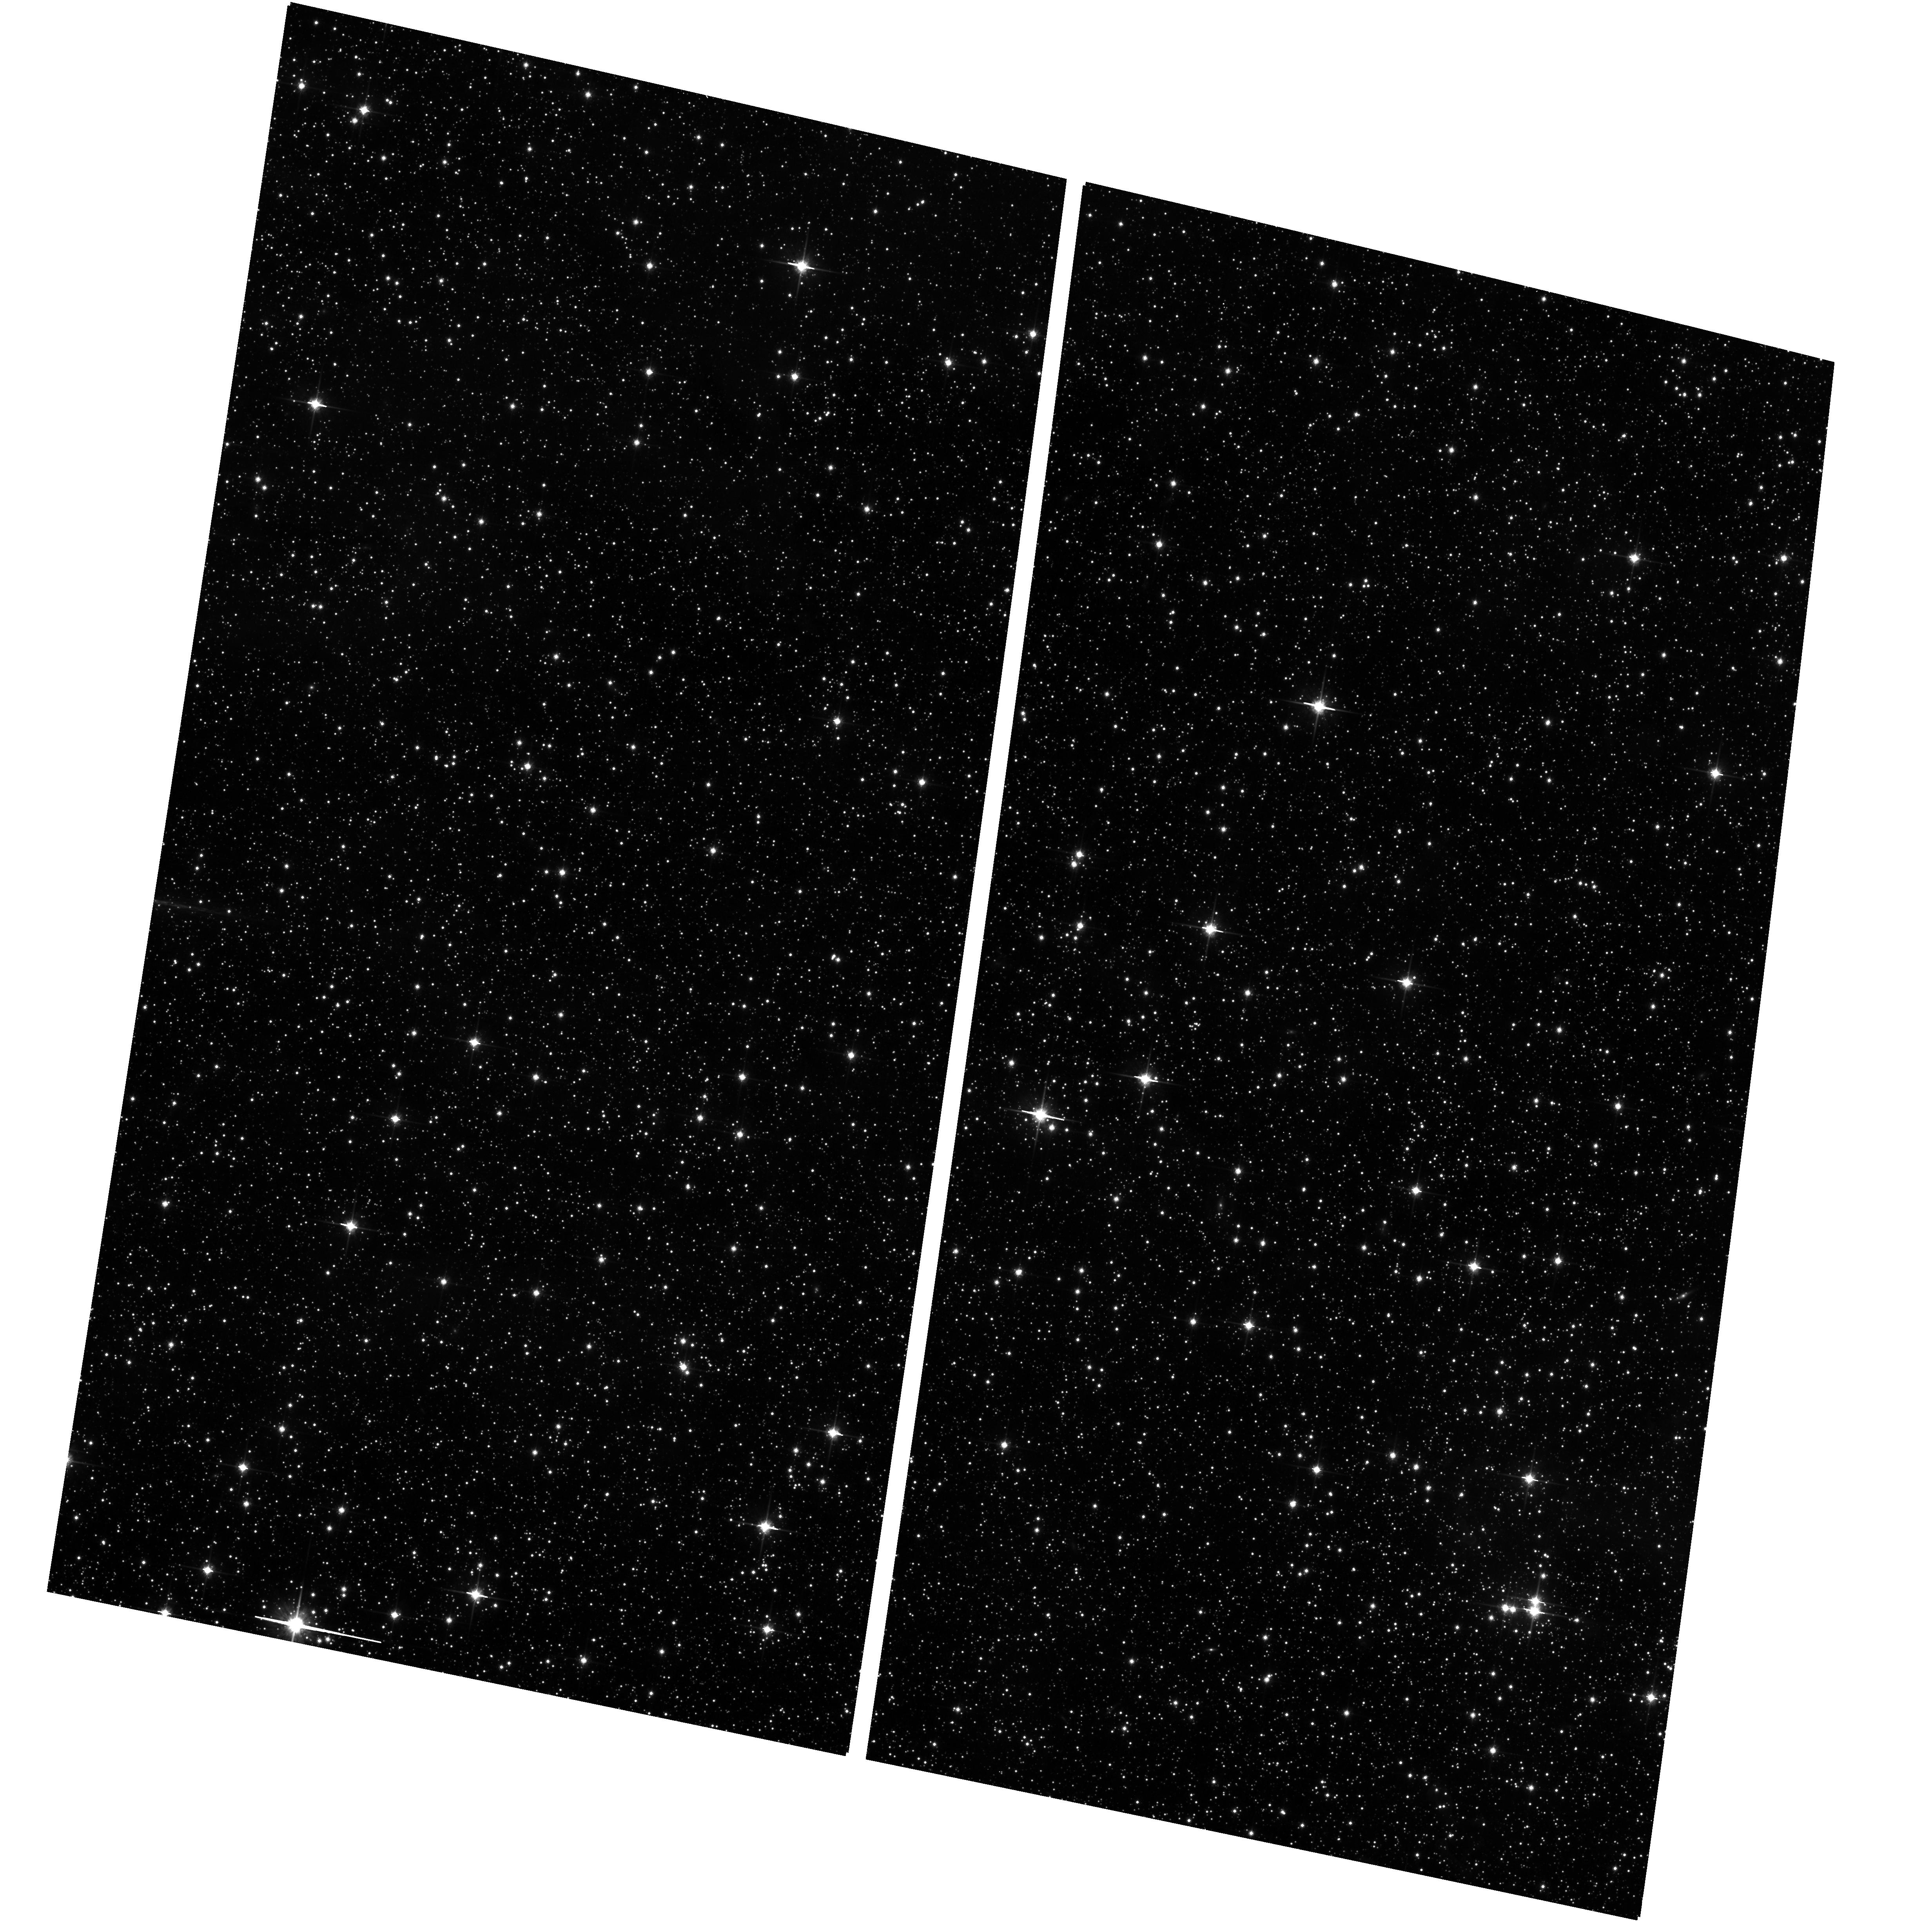
Target: OFF-POINT. Instrument: ACS/WFC. Filter: F814W. Exposure: 21 min. Observation ID: hst_13292_a5_acs_wfc_f814w_jcbna5

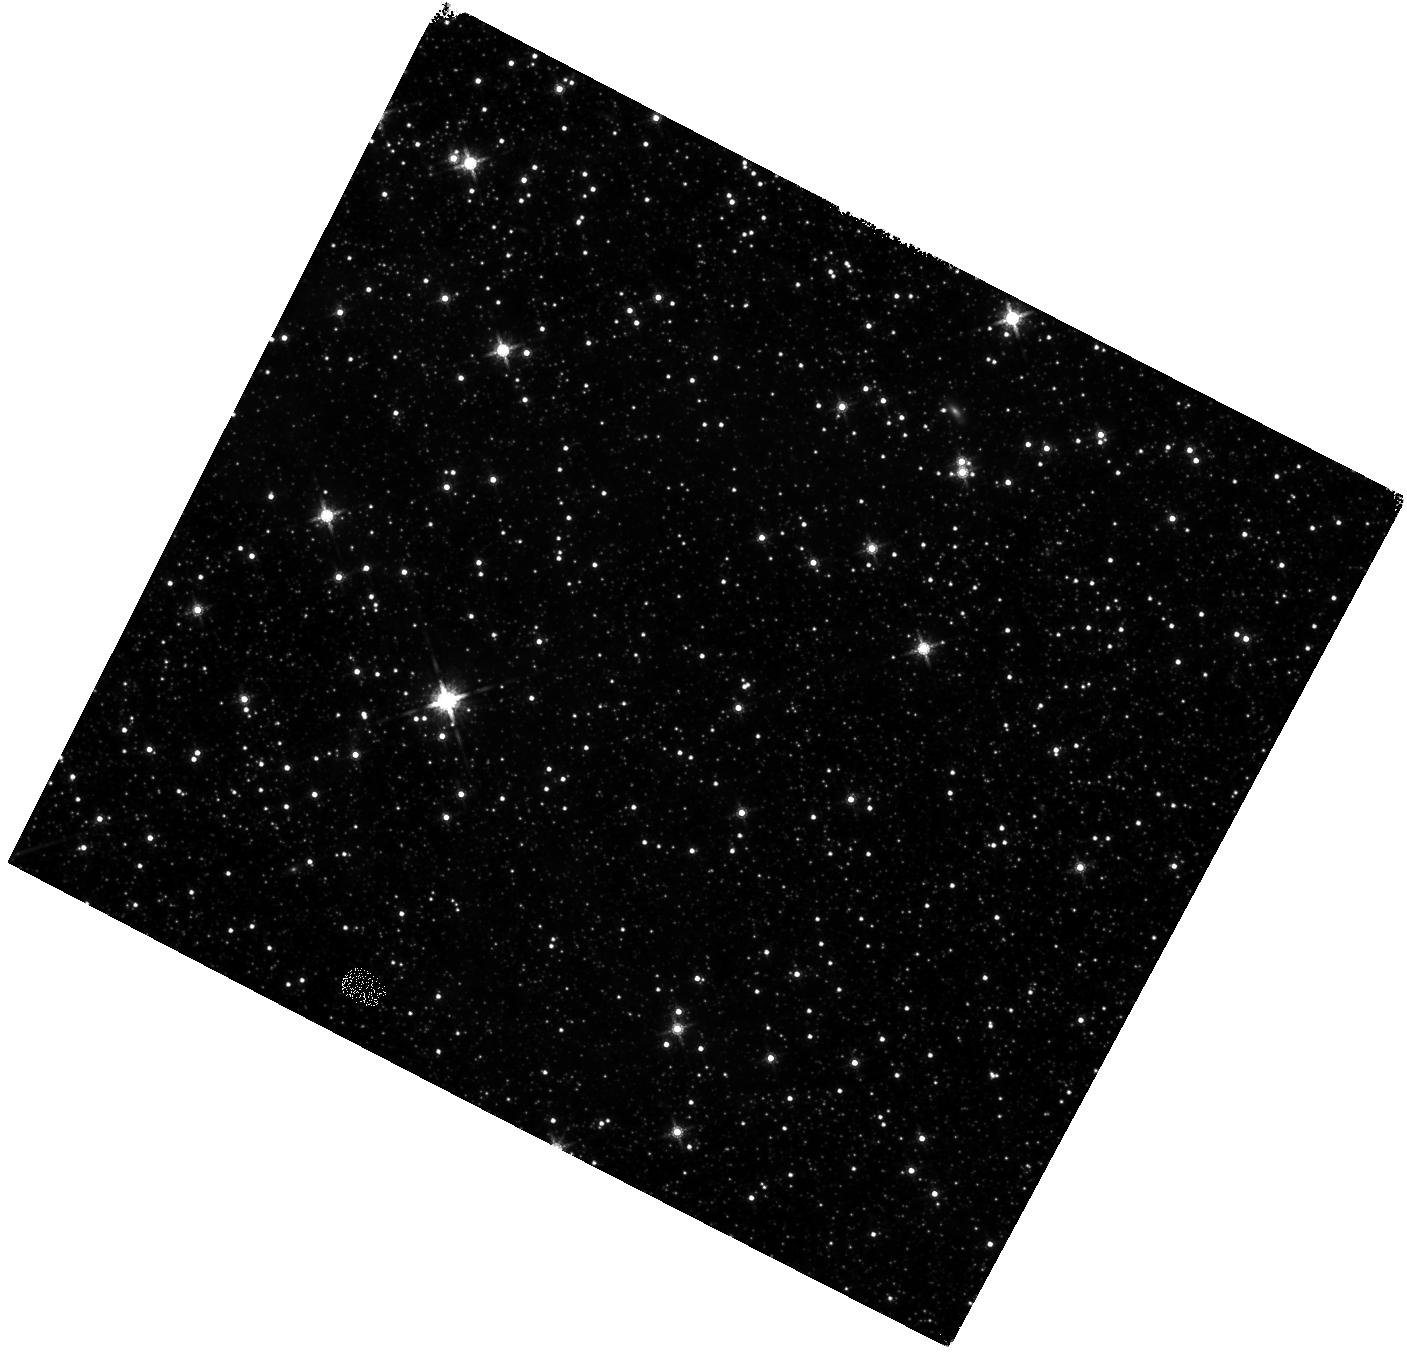
Target: N159-S. Instrument: WFC3/IR. Filter: F160W. Exposure: 25 min. Observation ID: hst_13292_a8_wfc3_ir_f160w_icbna8

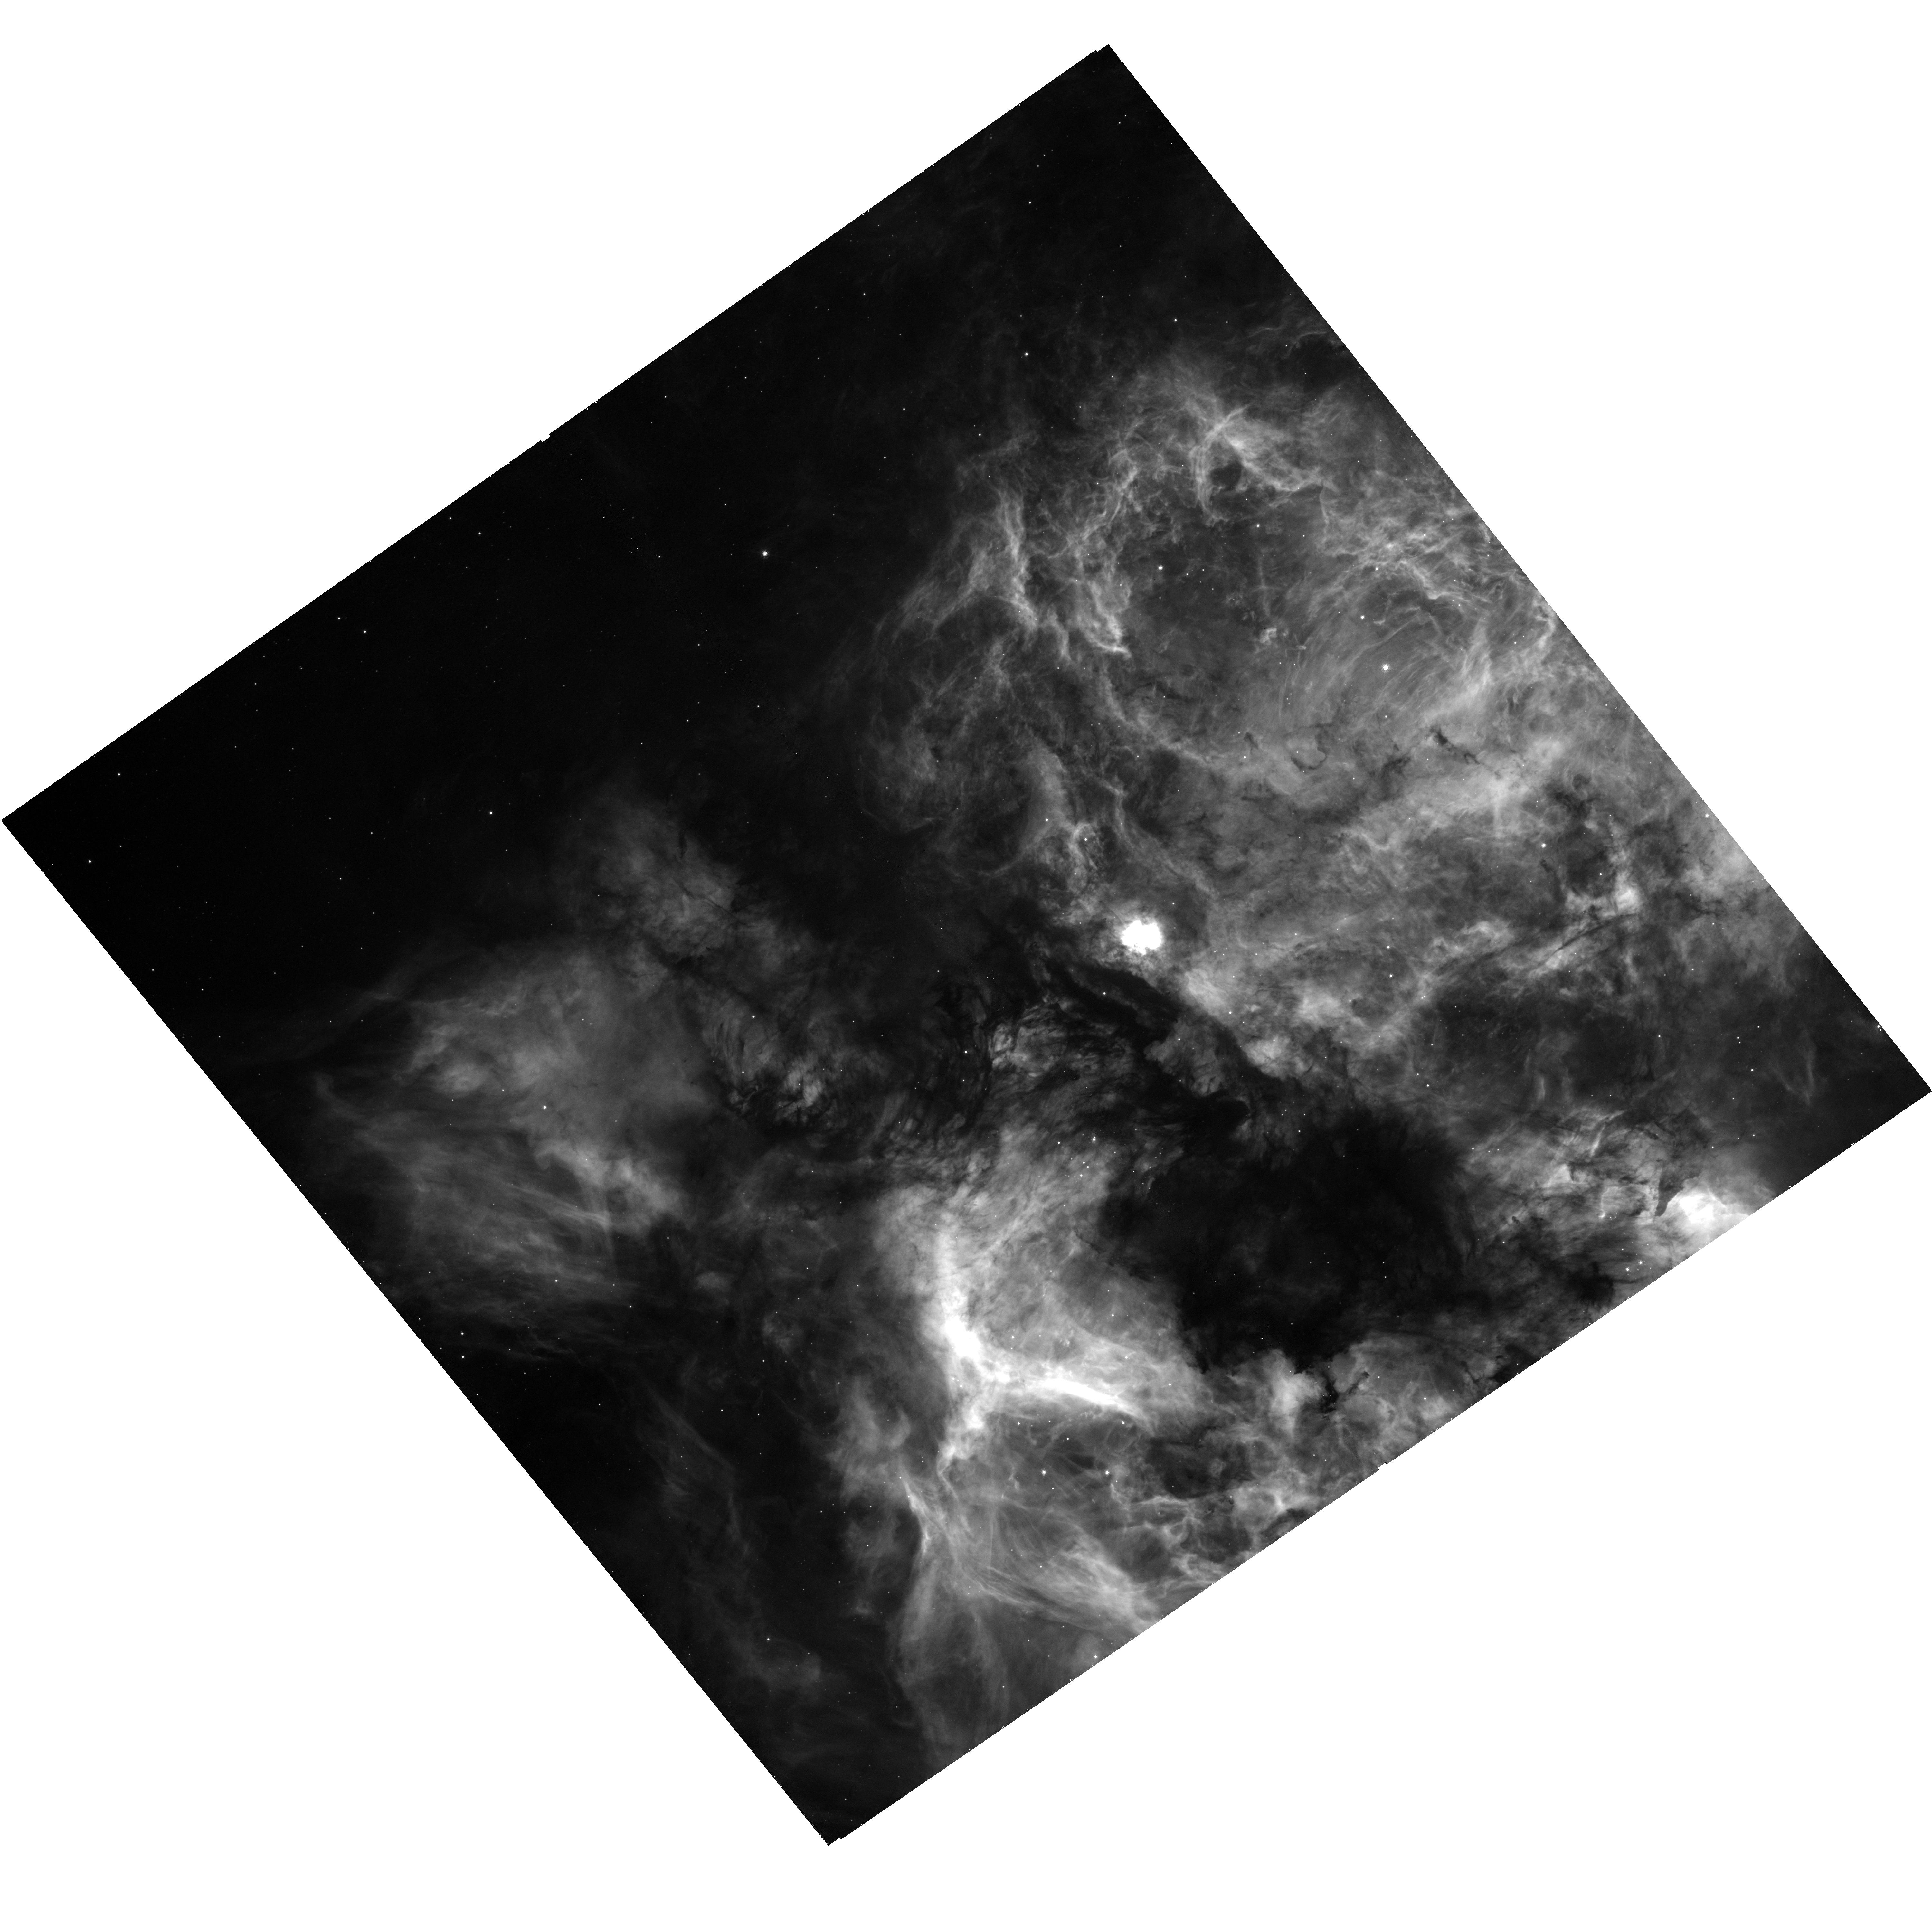
Target: N159-E. Instrument: WFC3/UVIS. Filter: F656N. Exposure: 46 min. Observation ID: hst_13292_05_wfc3_uvis_f656n_icbn05

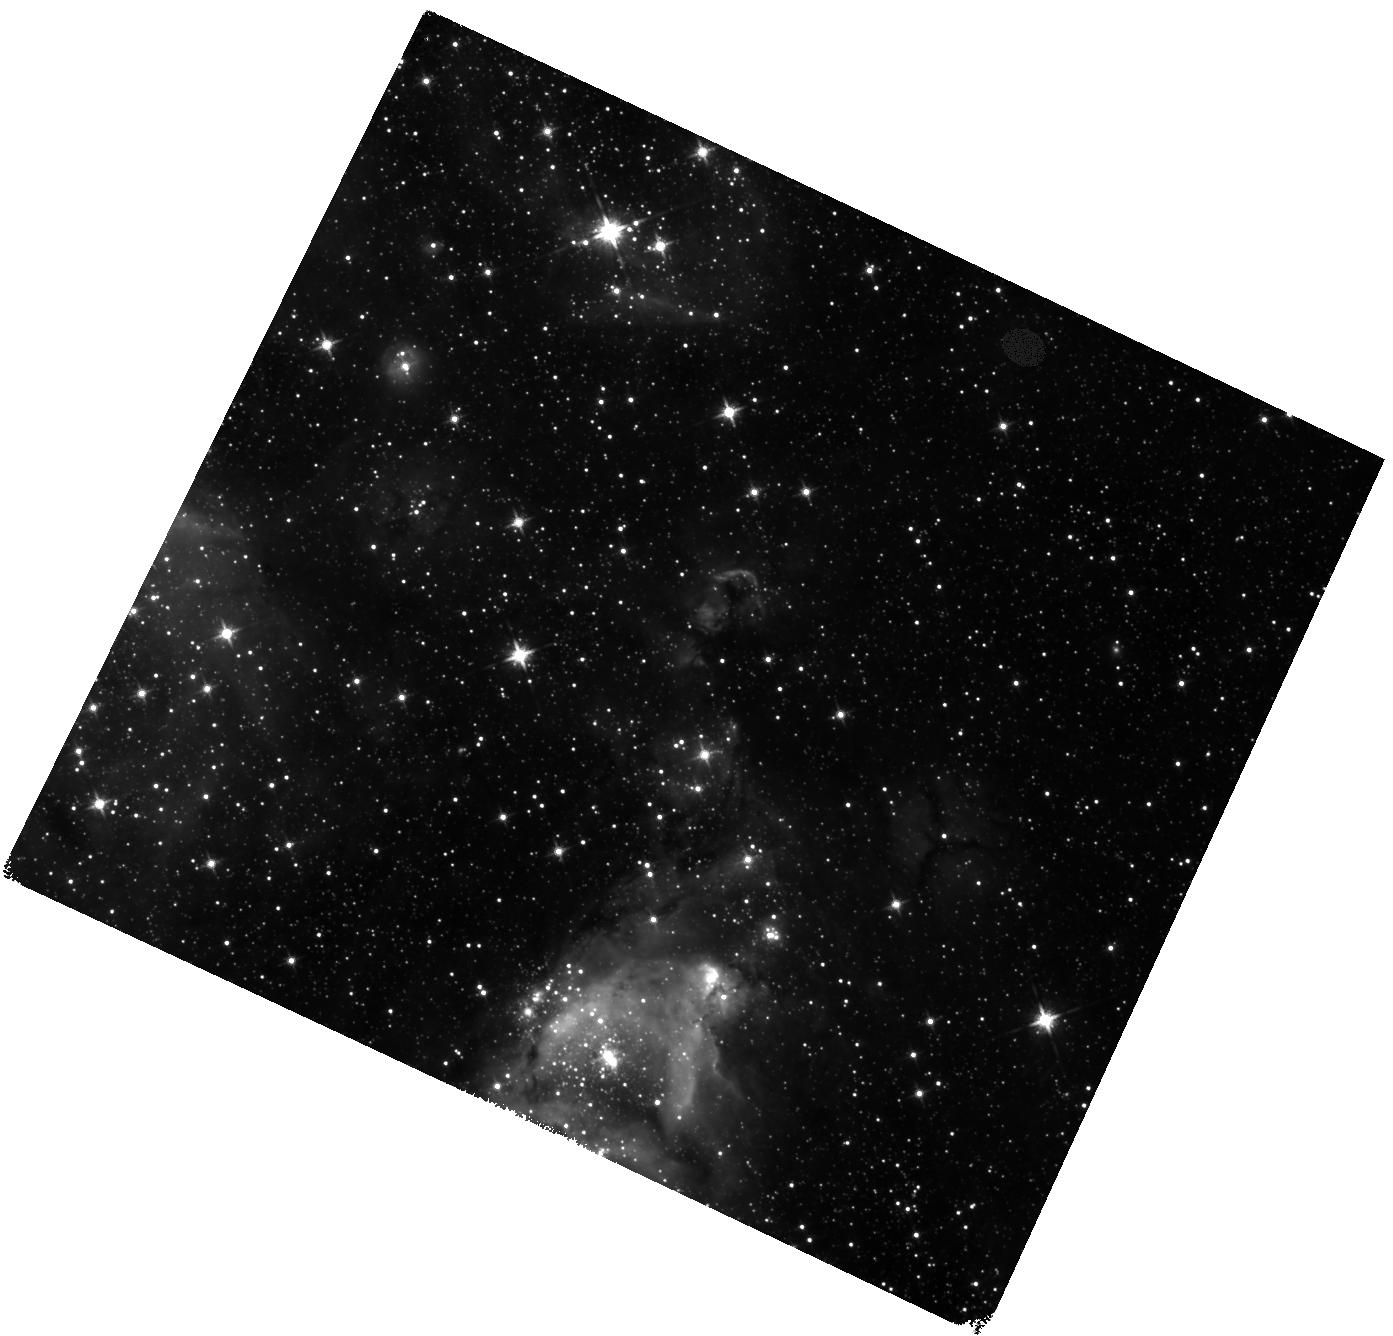
Target: N159-W. Instrument: WFC3/IR. Filter: F125W. Exposure: 23 min. Observation ID: hst_13292_a7_wfc3_ir_f125w_icbna7

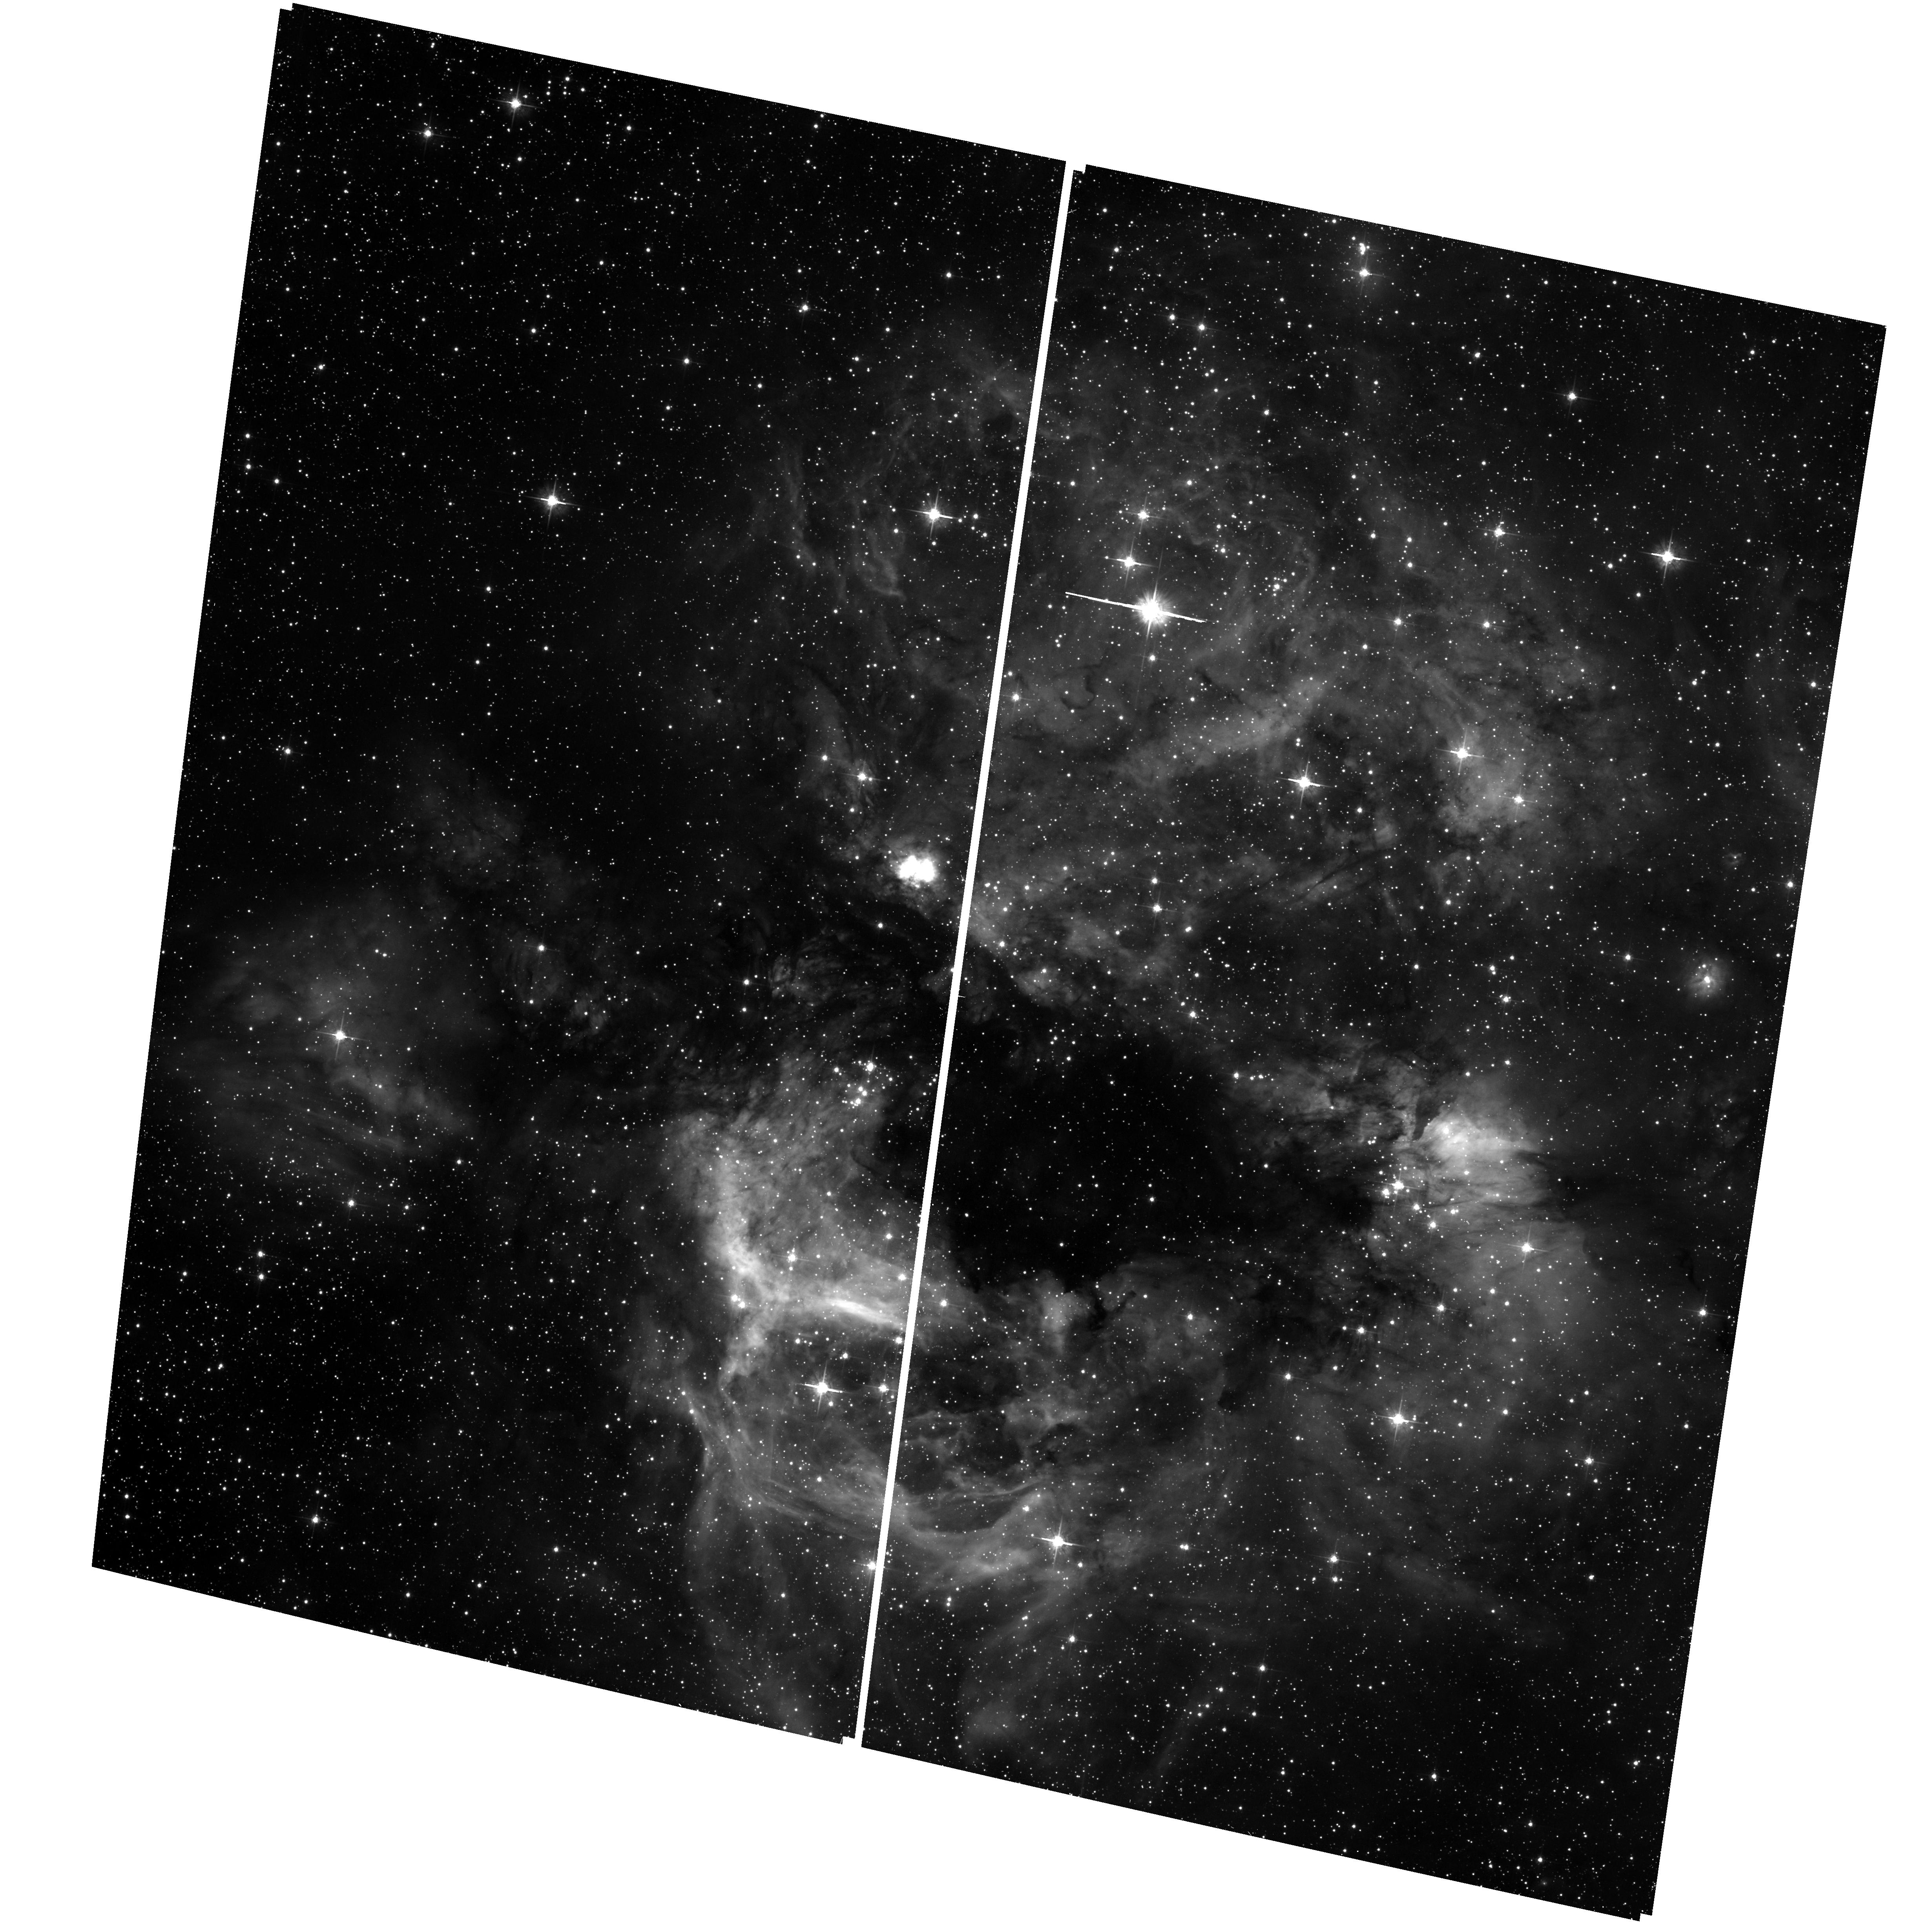
Target: N159-E. Instrument: ACS/WFC. Filter: F555W. Exposure: 20 min. Observation ID: hst_13292_06_acs_wfc_f555w_jcbn06

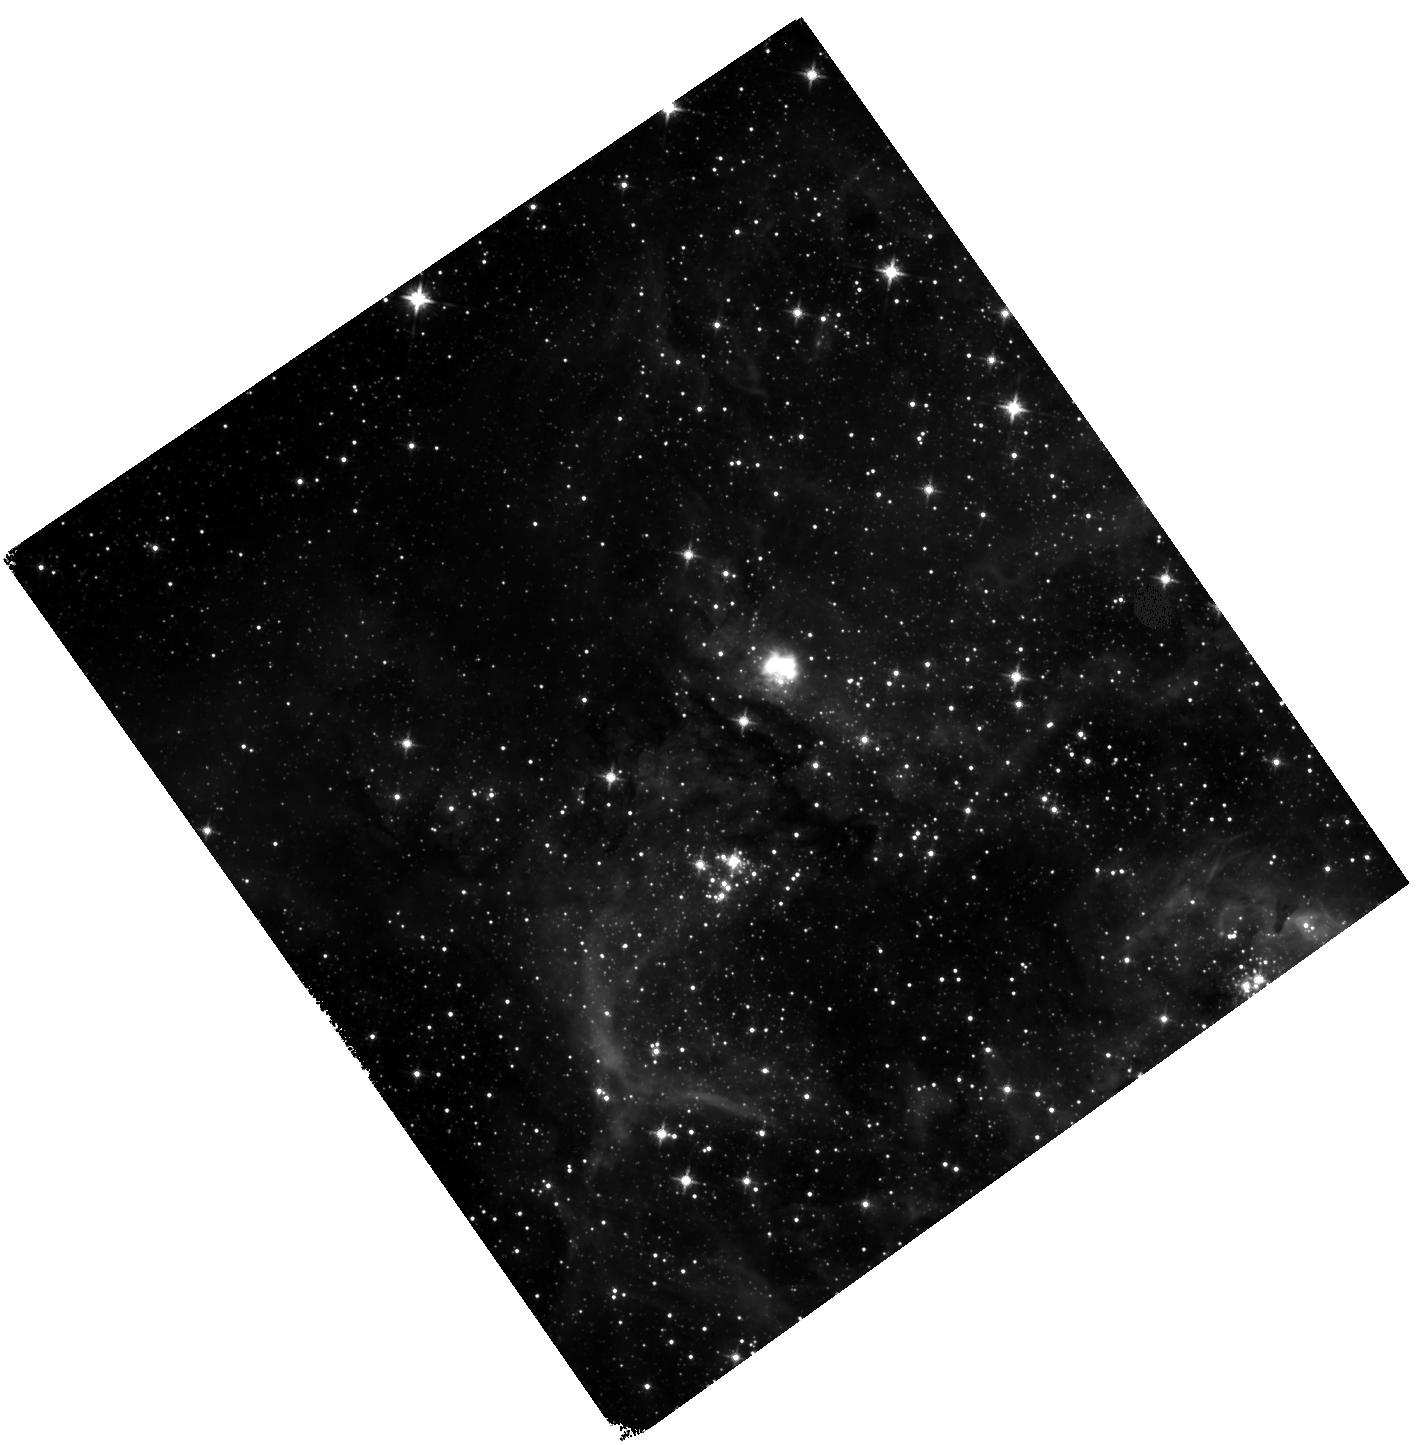
Target: N159-E. Instrument: WFC3/IR. Filter: F125W. Exposure: 23 min. Observation ID: hst_13292_a5_wfc3_ir_f125w_icbna5

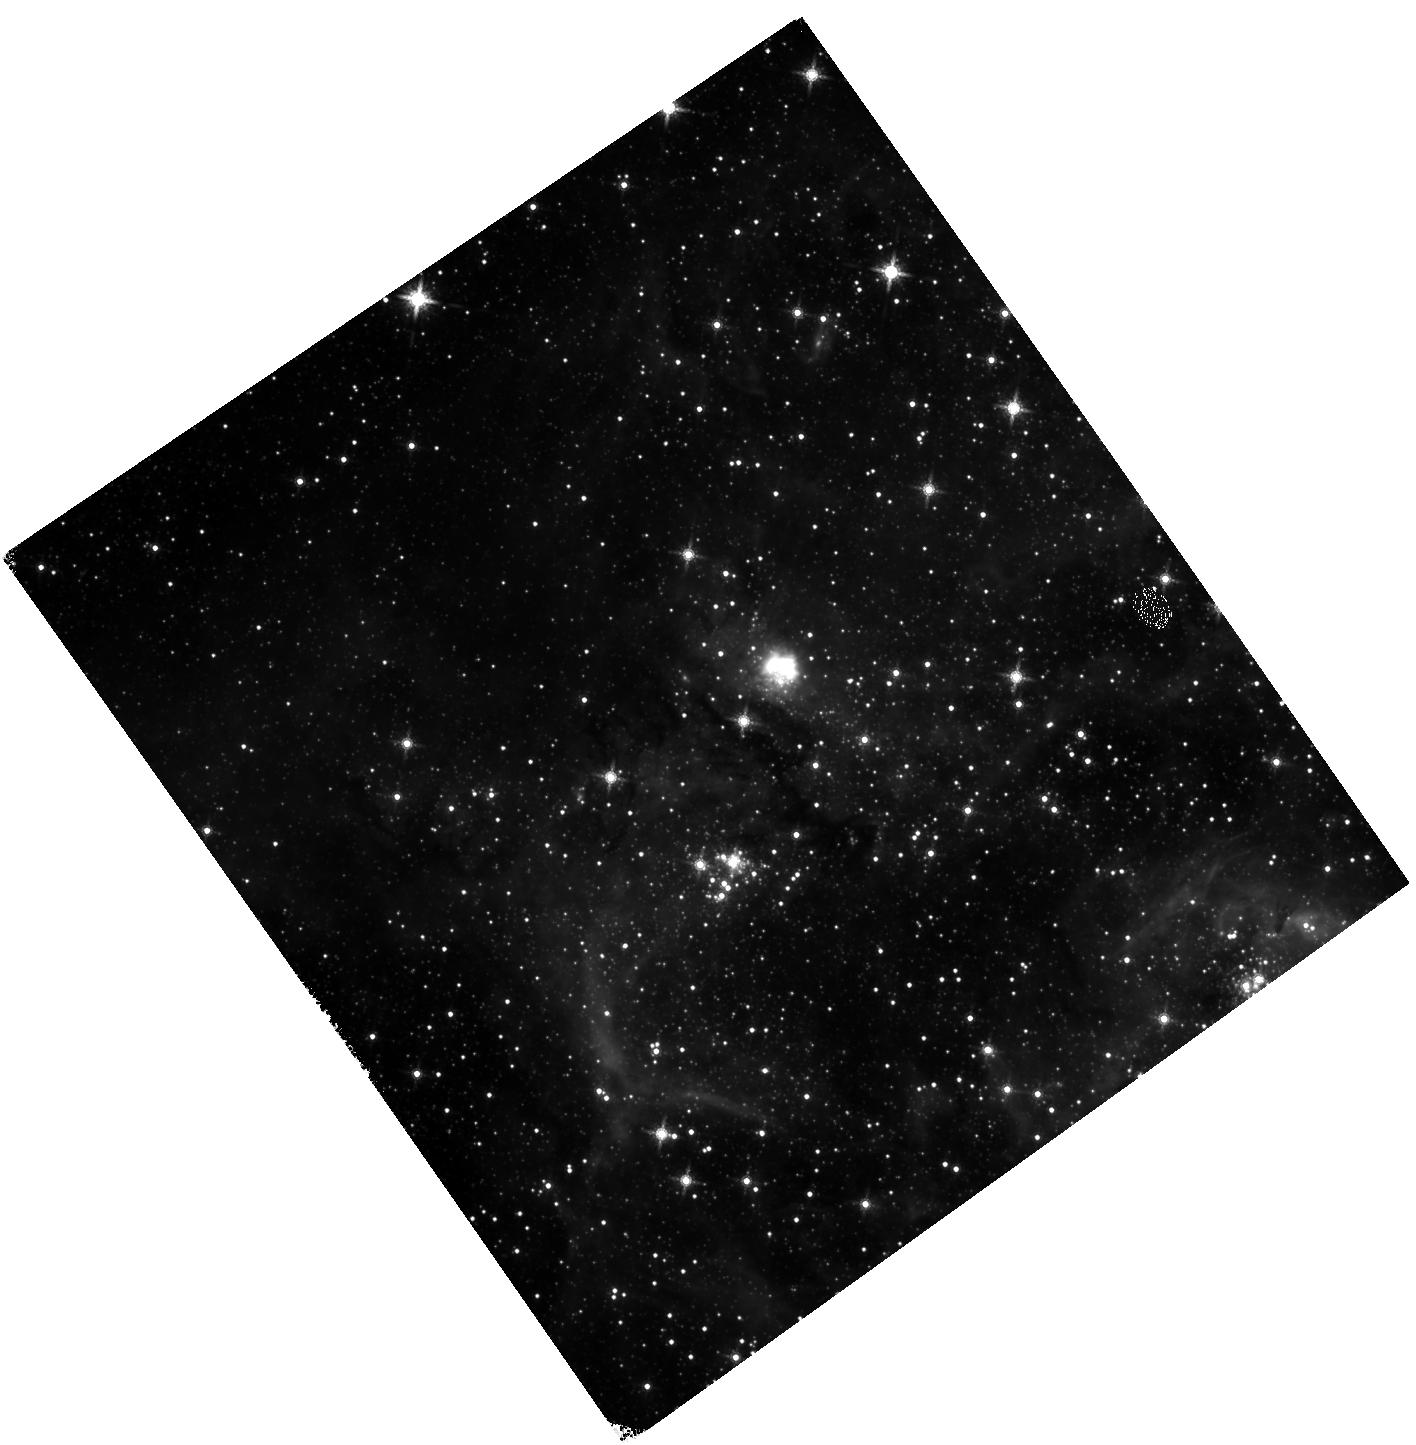
Target: N159-E. Instrument: WFC3/IR. Filter: F160W. Exposure: 25 min. Observation ID: hst_13292_a5_wfc3_ir_f160w_icbna5

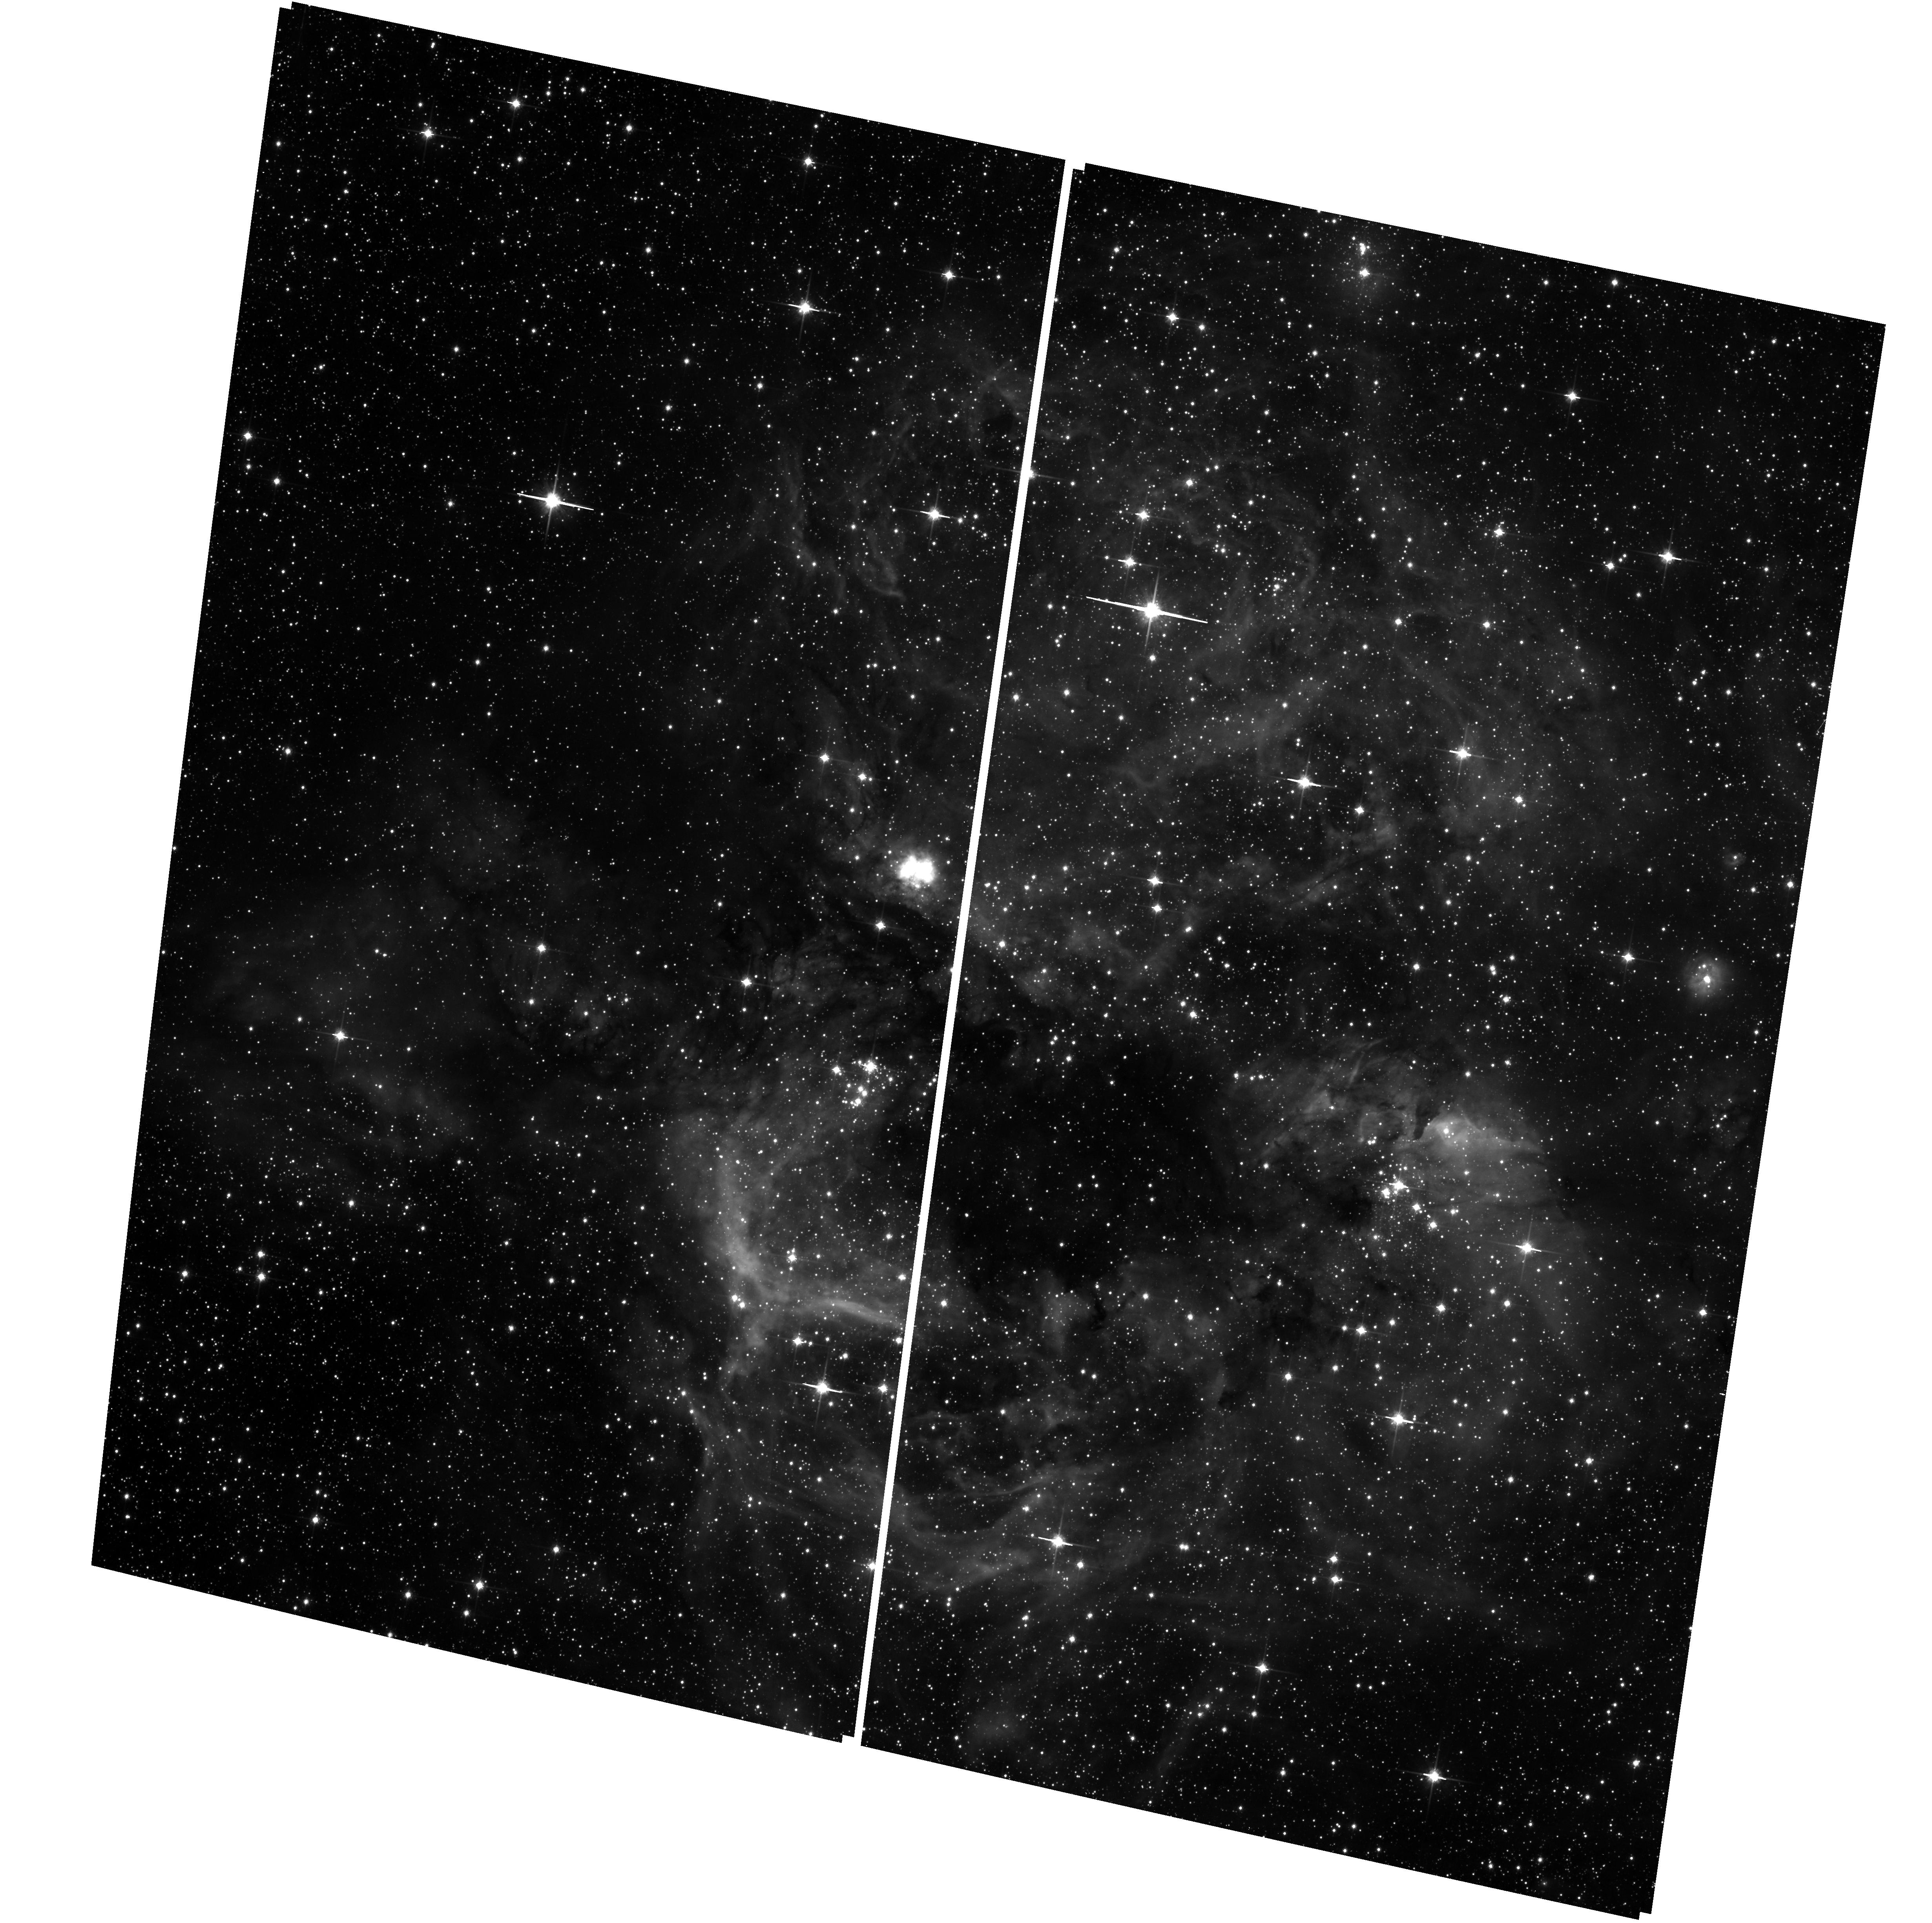
Target: N159-E. Instrument: ACS/WFC. Filter: F814W. Exposure: 21 min. Observation ID: hst_13292_06_acs_wfc_f814w_jcbn06

Dissecting star formation in N159 (PI: Indebetouw, Remy)

We propose to investigate star formation as a function of time, space, and mass in the Large Magellanic Cloud star formation region N159. We will combine HST photometry in V, I, J, H, and Halpha equivalent filters with our already scheduled Atacama Large (sub) Millimeter Array (ALMA; PI Fukui) and our existing Australia Telescope Compact Array (ATCA; PI Seale and PI Chen) observations. These datasets will allow us for the first time to completely characterize protostars, HII regions, and molecular gas in this reduced-metallicity region. The region is a remarkable laboratory, containing at once a spontaneously cluster-forming giant molecular cloud (GMC), an arguably triggered star-forming GMC, and a more quiescent GMC. We will use color-magnitude diagram (CMD) and spectral energy distribution (SED) modeling to separate redenning, circumstellar dust emission, and pre-main-sequence spectral type for each star, mapping not only current star formation activity but its history (over the last 50Myr using pre-main-sequence stars, and over a Hubble time using classical CMD fitting). We will use Halpha excess to further characterize the HII regions and all currently accreting protostars with ages up to 50 Myr. We will resolve many limitations of previous Spitzer-based star formation studies, and search for variations in the stellar initial mass function. We will test whether there is a gas density threshold for star formation, and investigate the extent to which environment and feedback also play a role in how galaxies evolve by turning gas into stars.